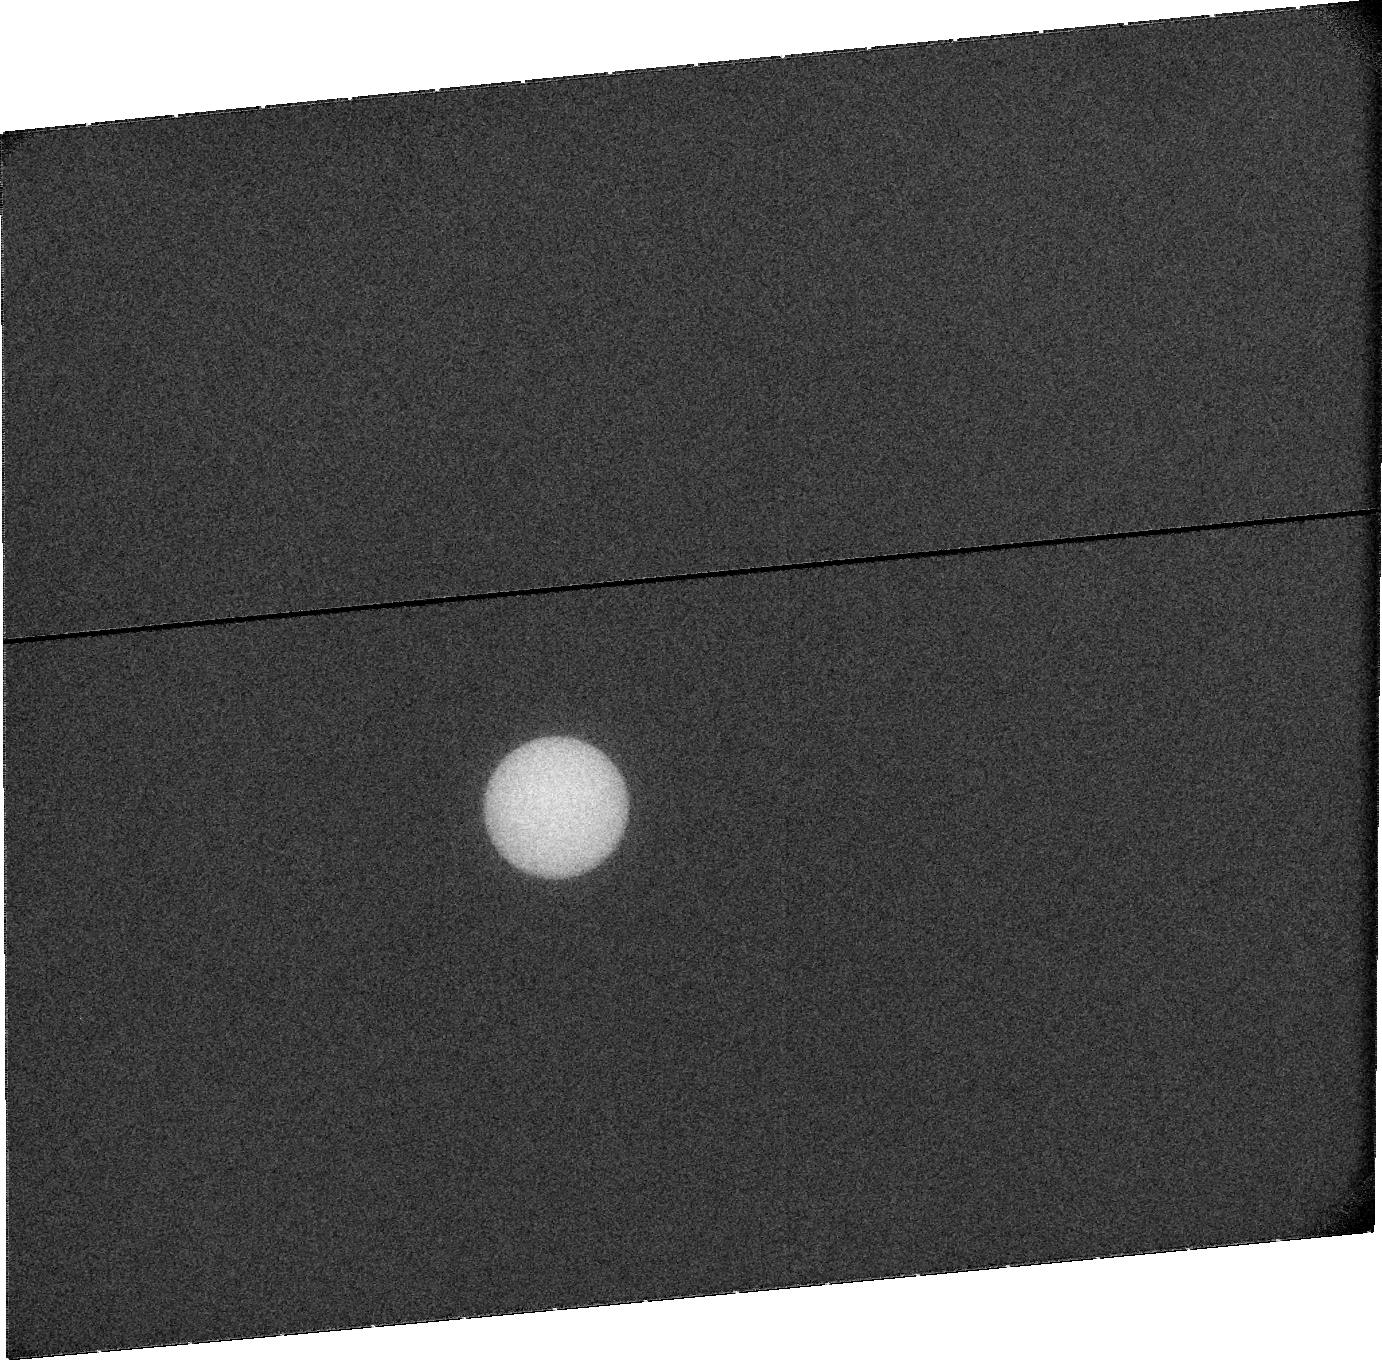
Target: URANUS. Instrument: ACS/SBC. Filter: F115LP. Exposure: 20 min. Observation ID: jbrx11020

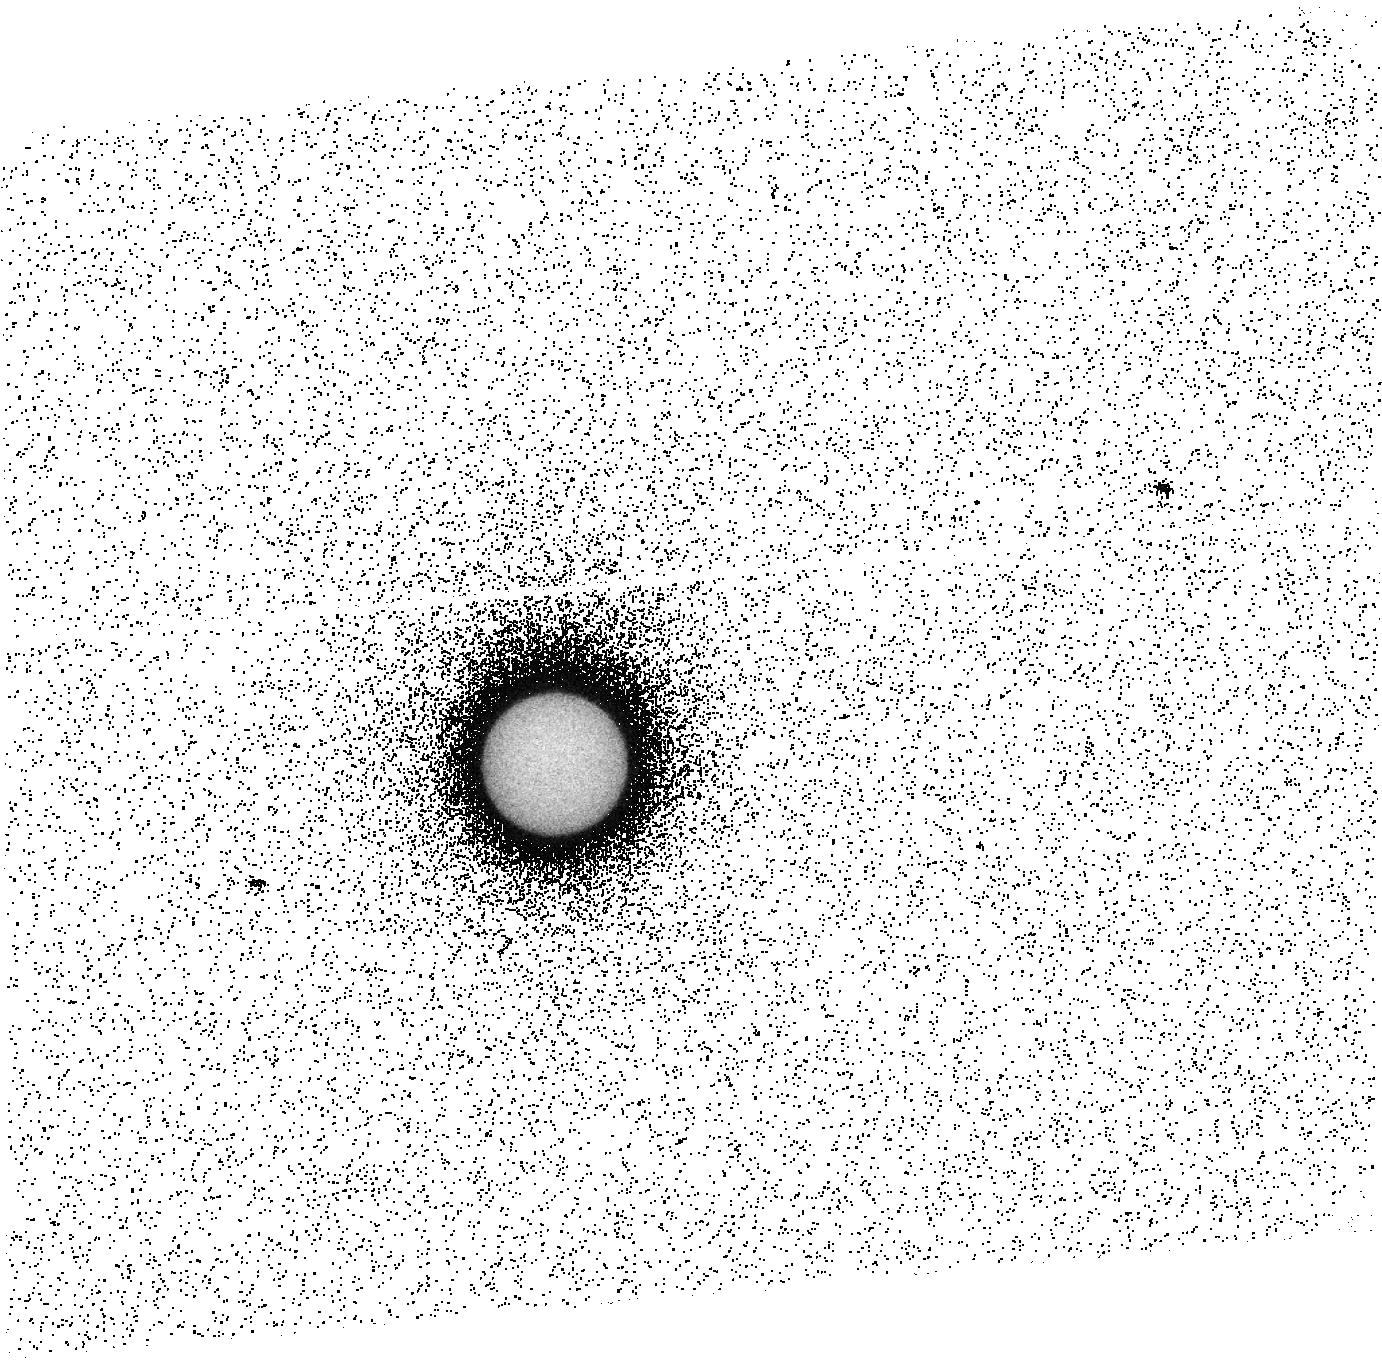
Target: URANUS. Instrument: ACS/SBC. Filter: F140LP. Exposure: 15 min. Observation ID: jbrx05010

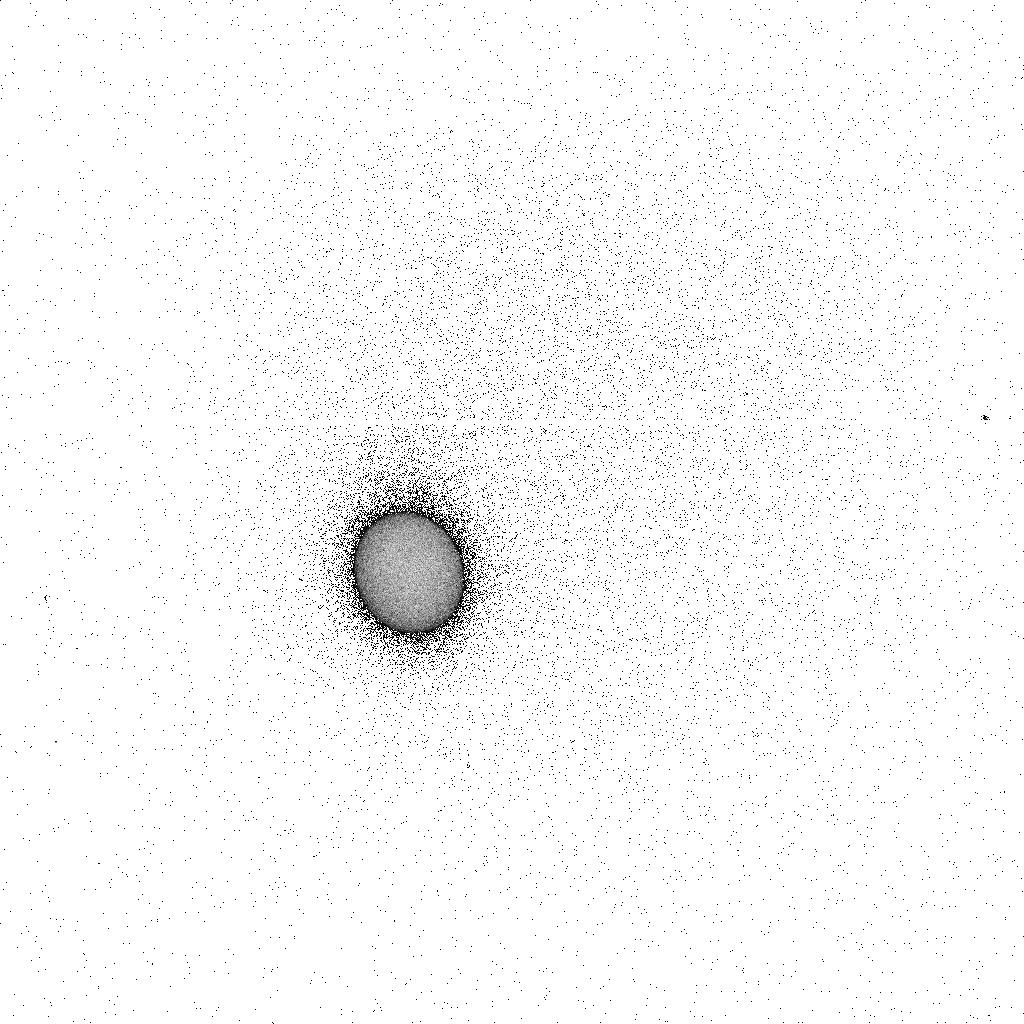
Target: URANUS. Instrument: ACS/SBC. Filter: F165LP. Exposure: 6 min. Observation ID: jbrx07k7q

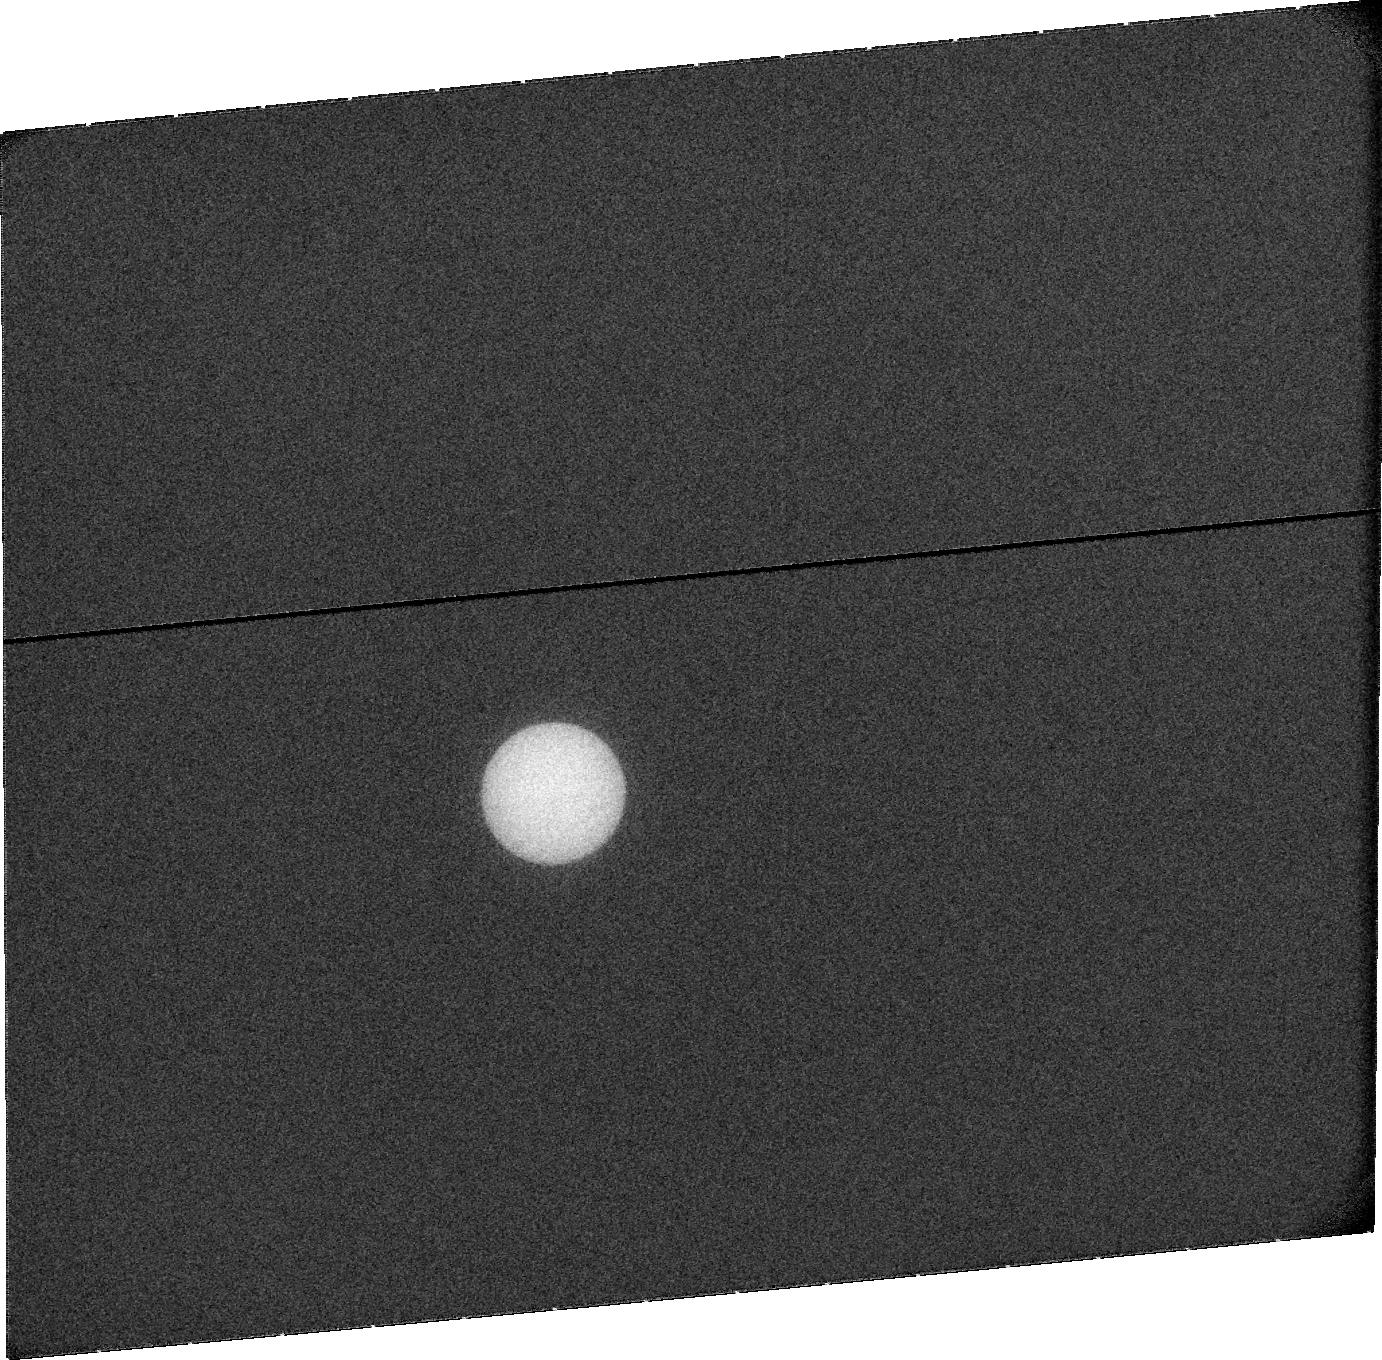
Target: URANUS. Instrument: ACS/SBC. Filter: F115LP. Exposure: 20 min. Observation ID: jbrx13020

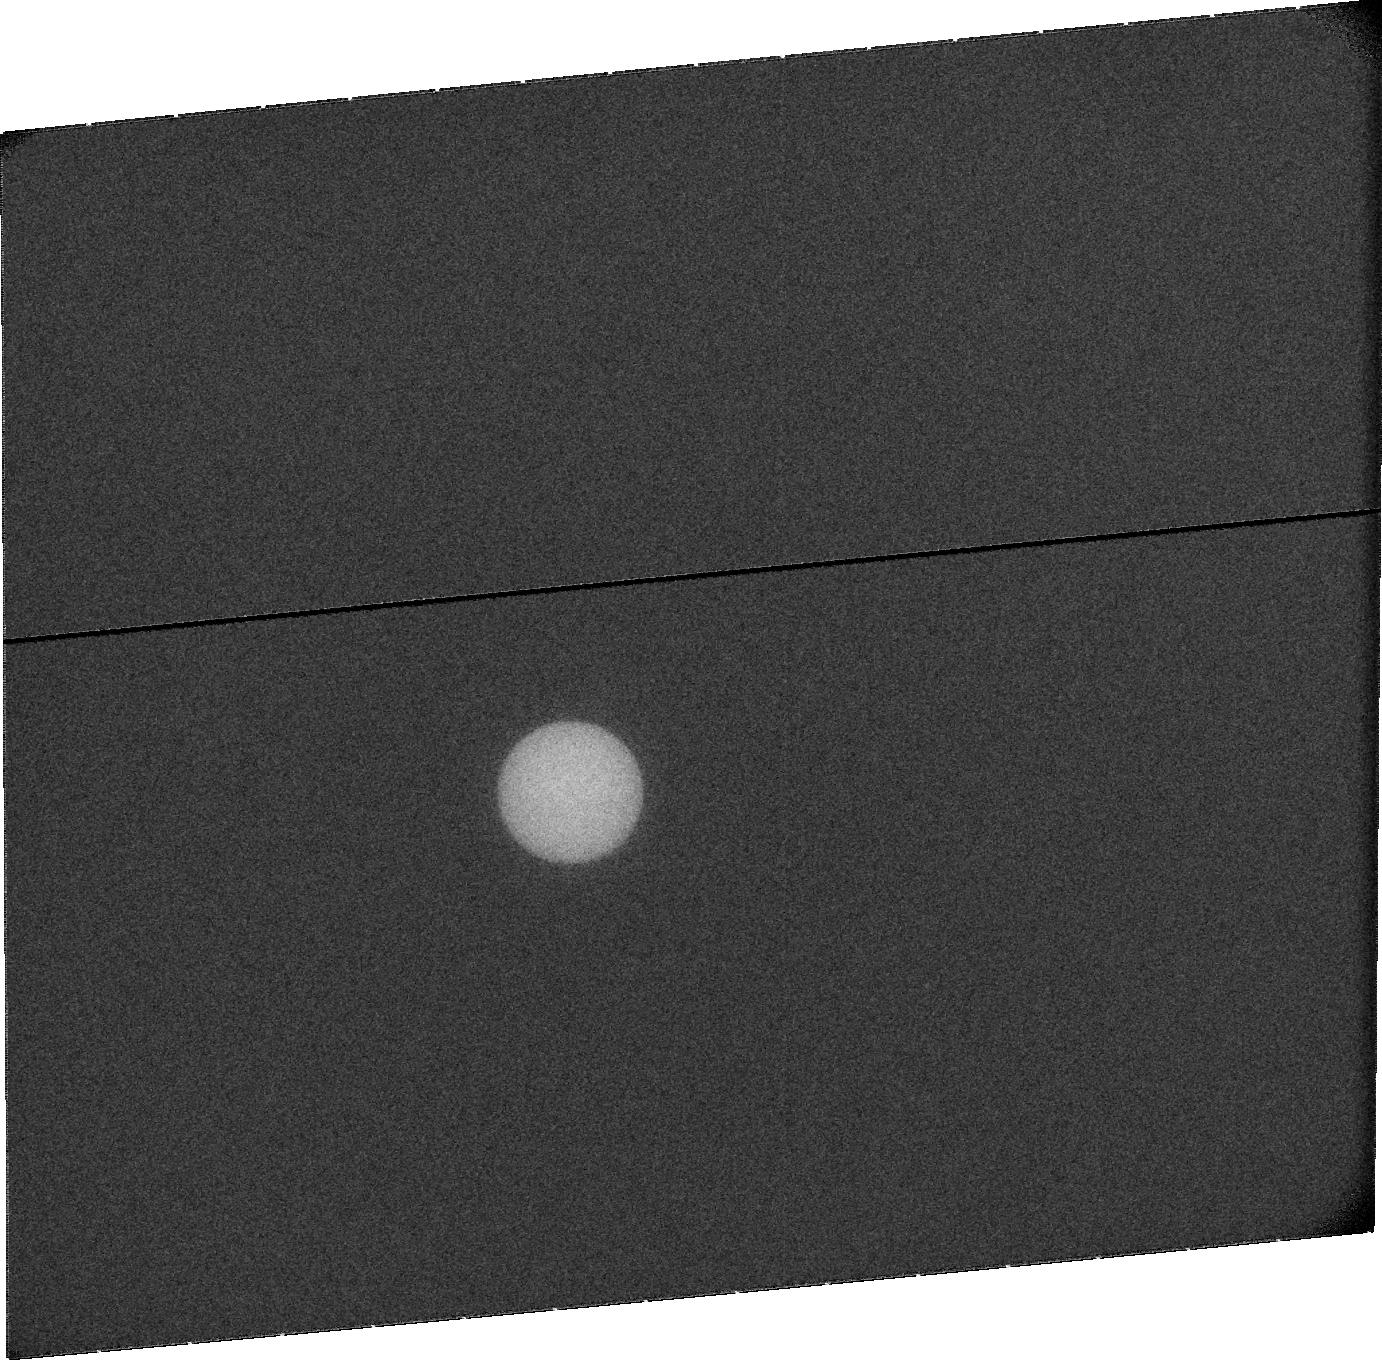
Target: URANUS. Instrument: ACS/SBC. Filter: F115LP. Exposure: 20 min. Observation ID: jbrx01020

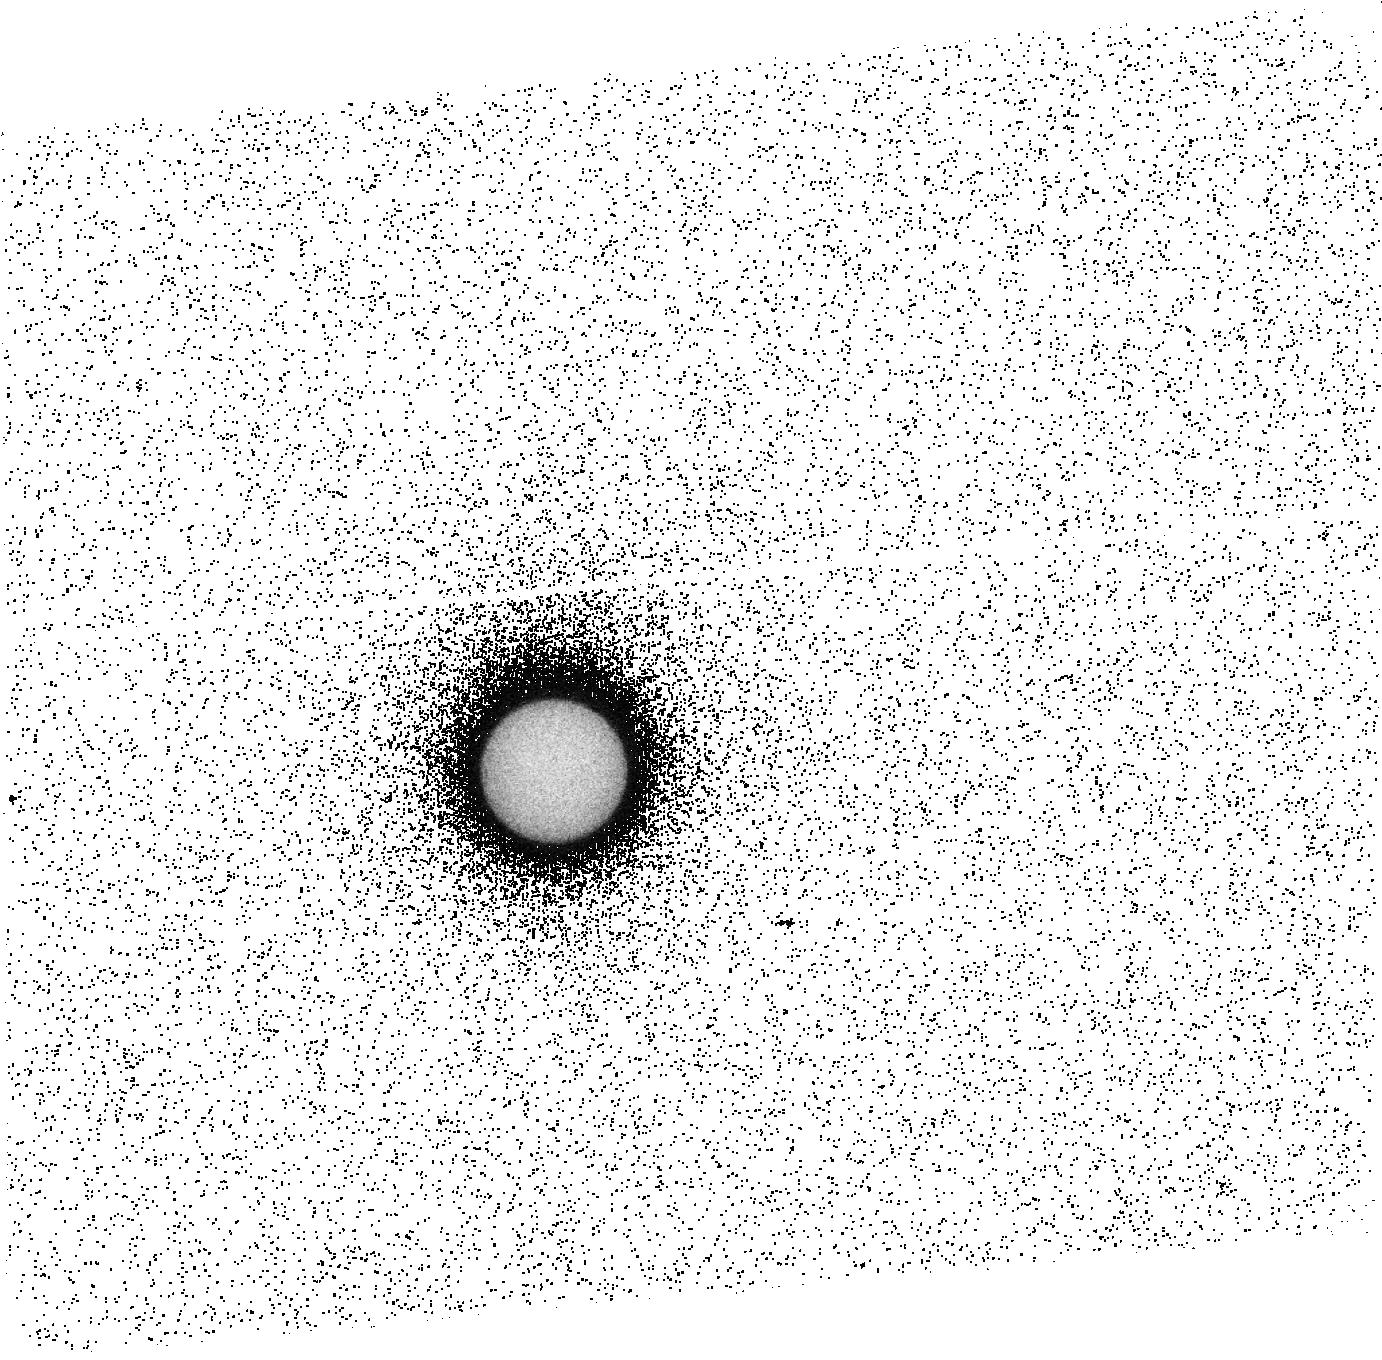
Target: URANUS. Instrument: ACS/SBC. Filter: F140LP. Exposure: 15 min. Observation ID: jbrx03010

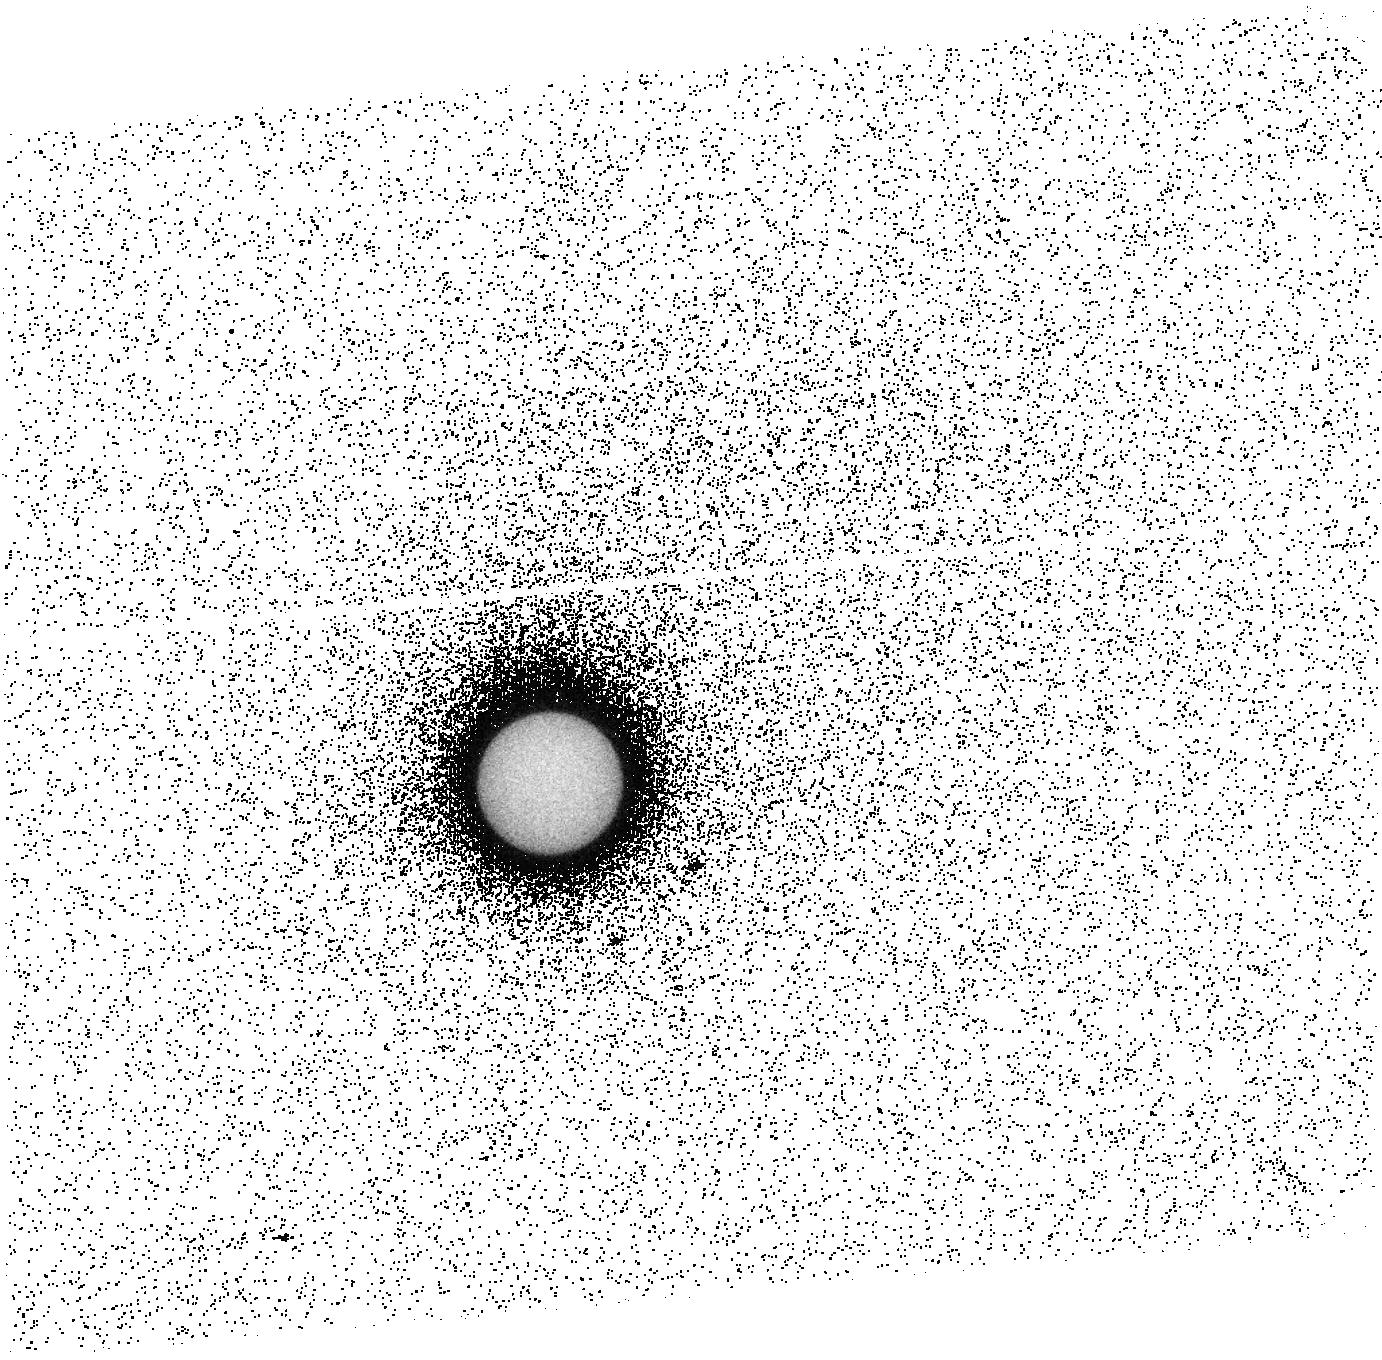
Target: URANUS. Instrument: ACS/SBC. Filter: F140LP. Exposure: 15 min. Observation ID: jbrx09010

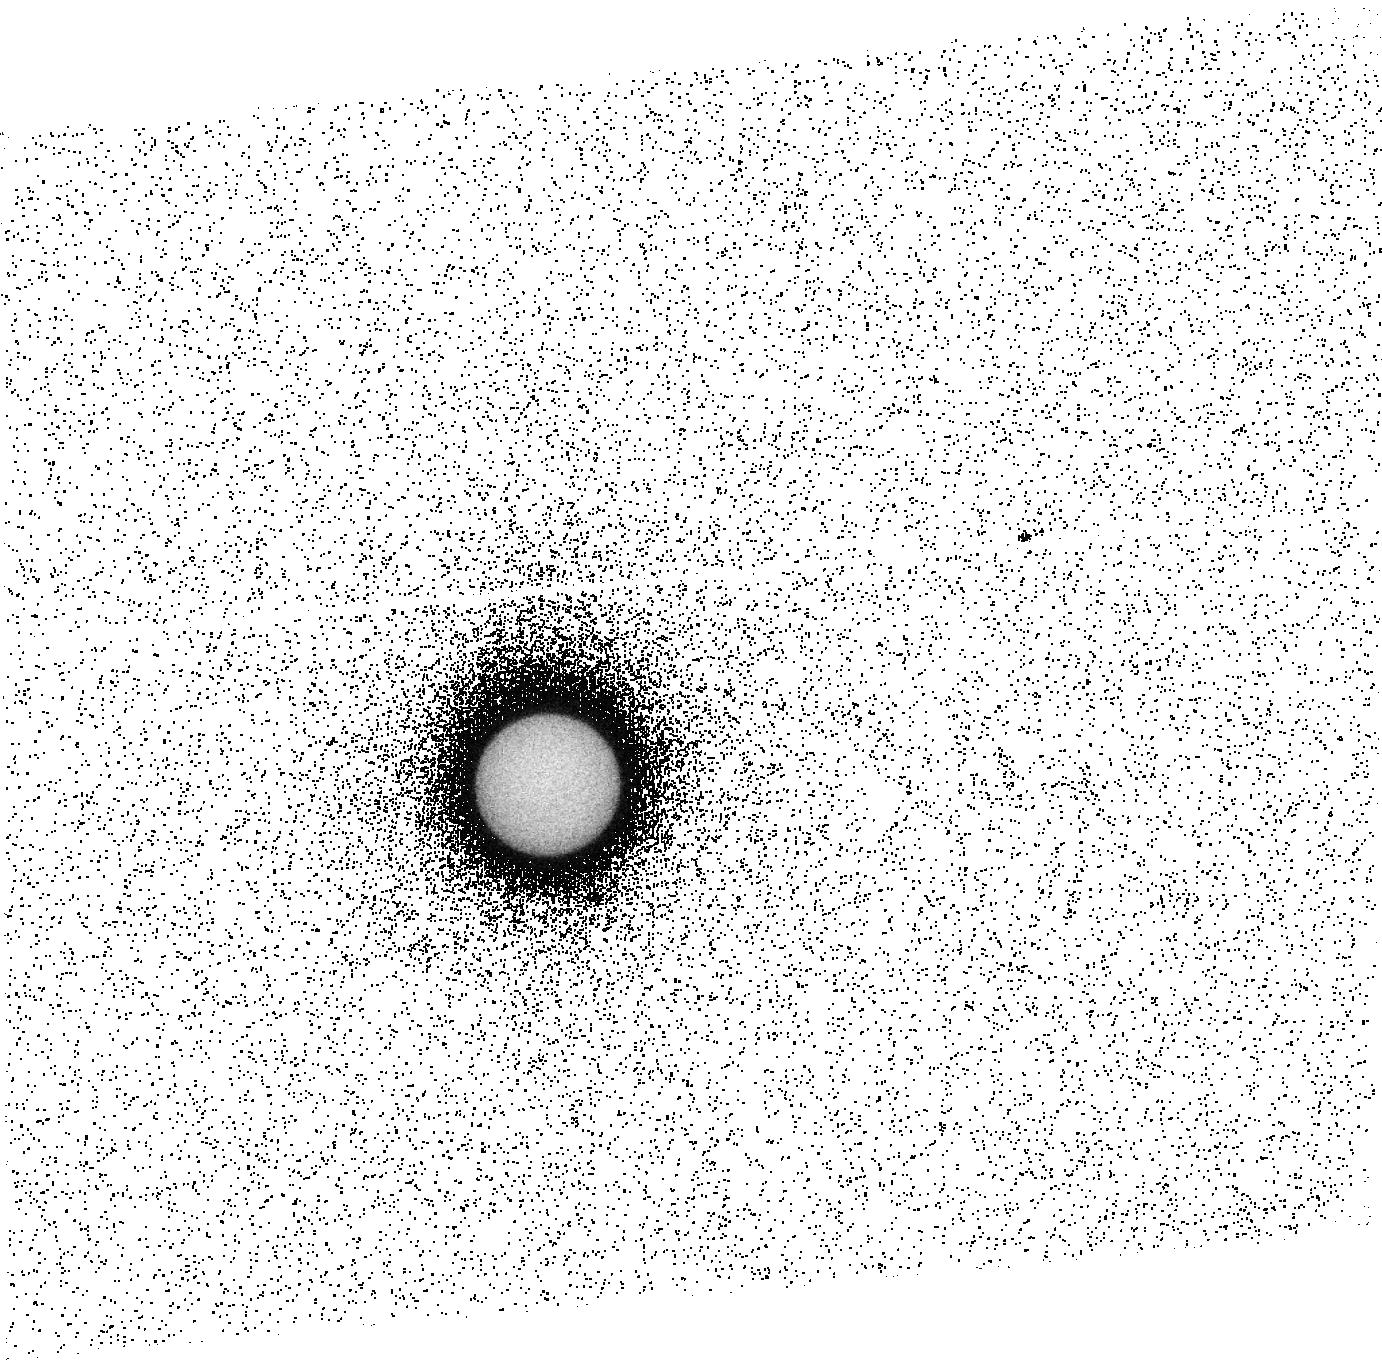
Target: URANUS. Instrument: ACS/SBC. Filter: F140LP. Exposure: 15 min. Observation ID: jbrx11010

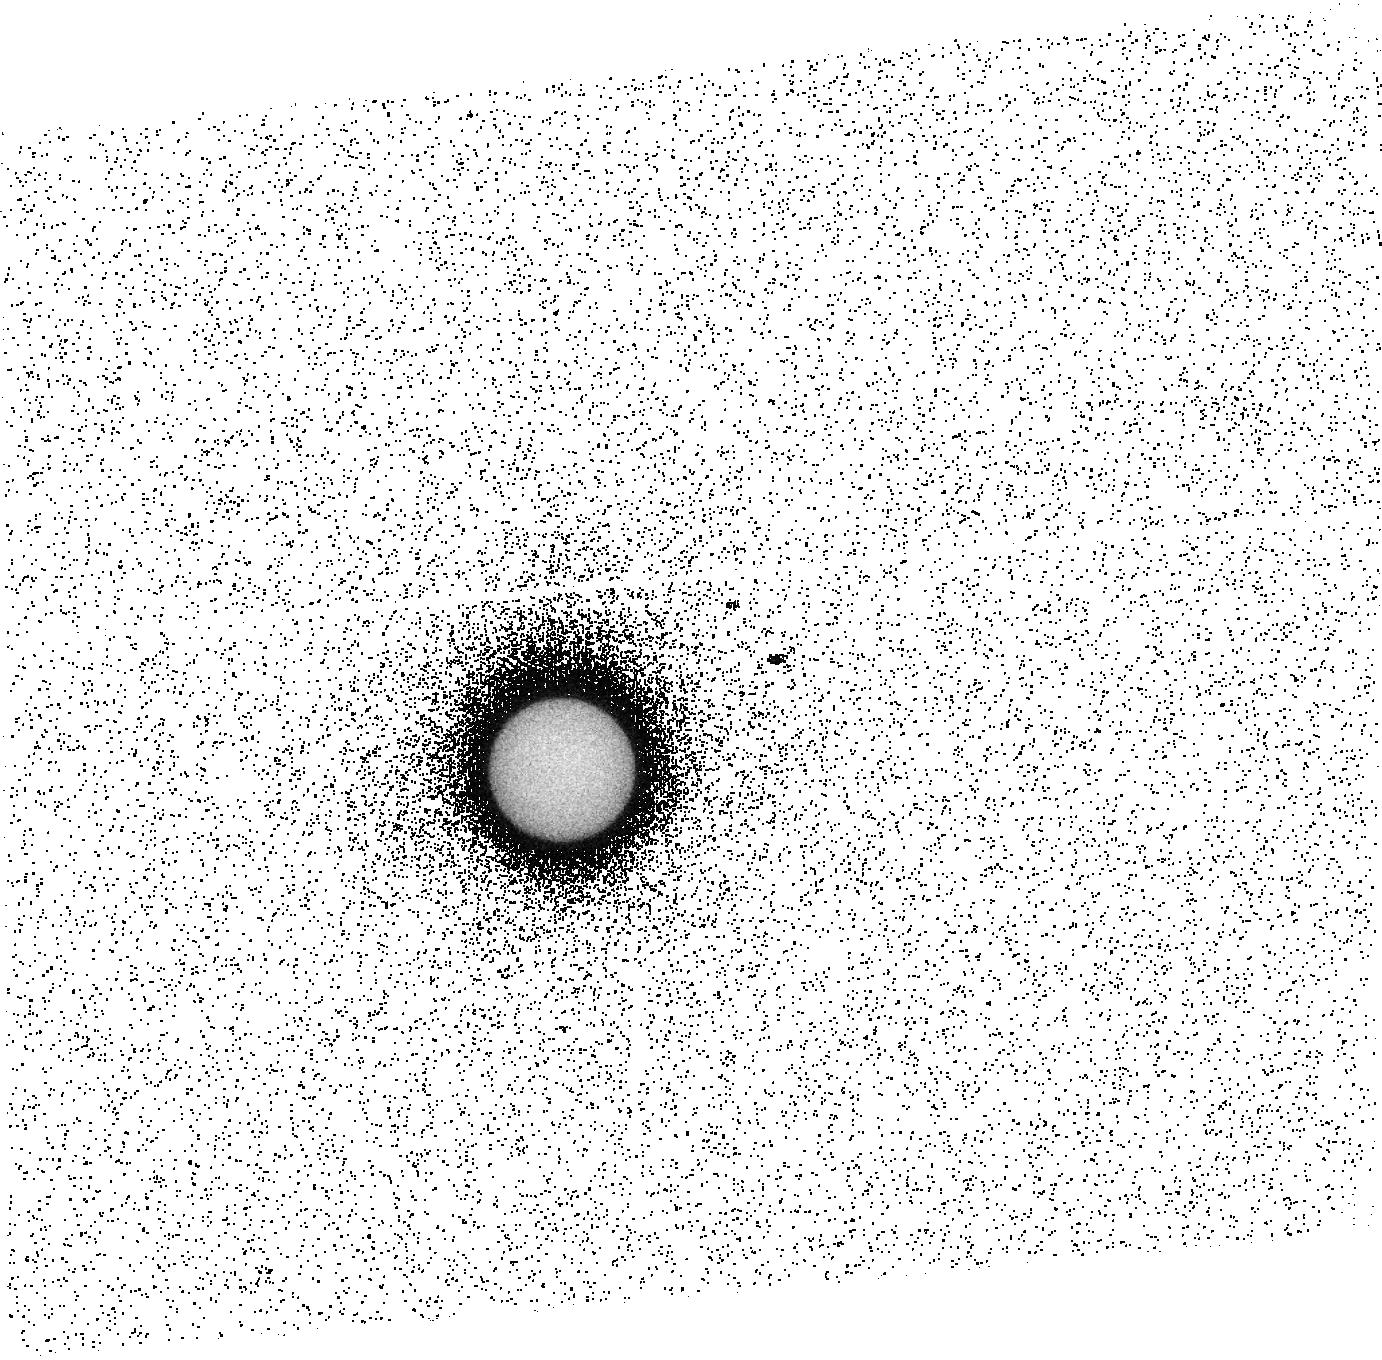
Target: URANUS. Instrument: ACS/SBC. Filter: F140LP. Exposure: 15 min. Observation ID: jbrx01010

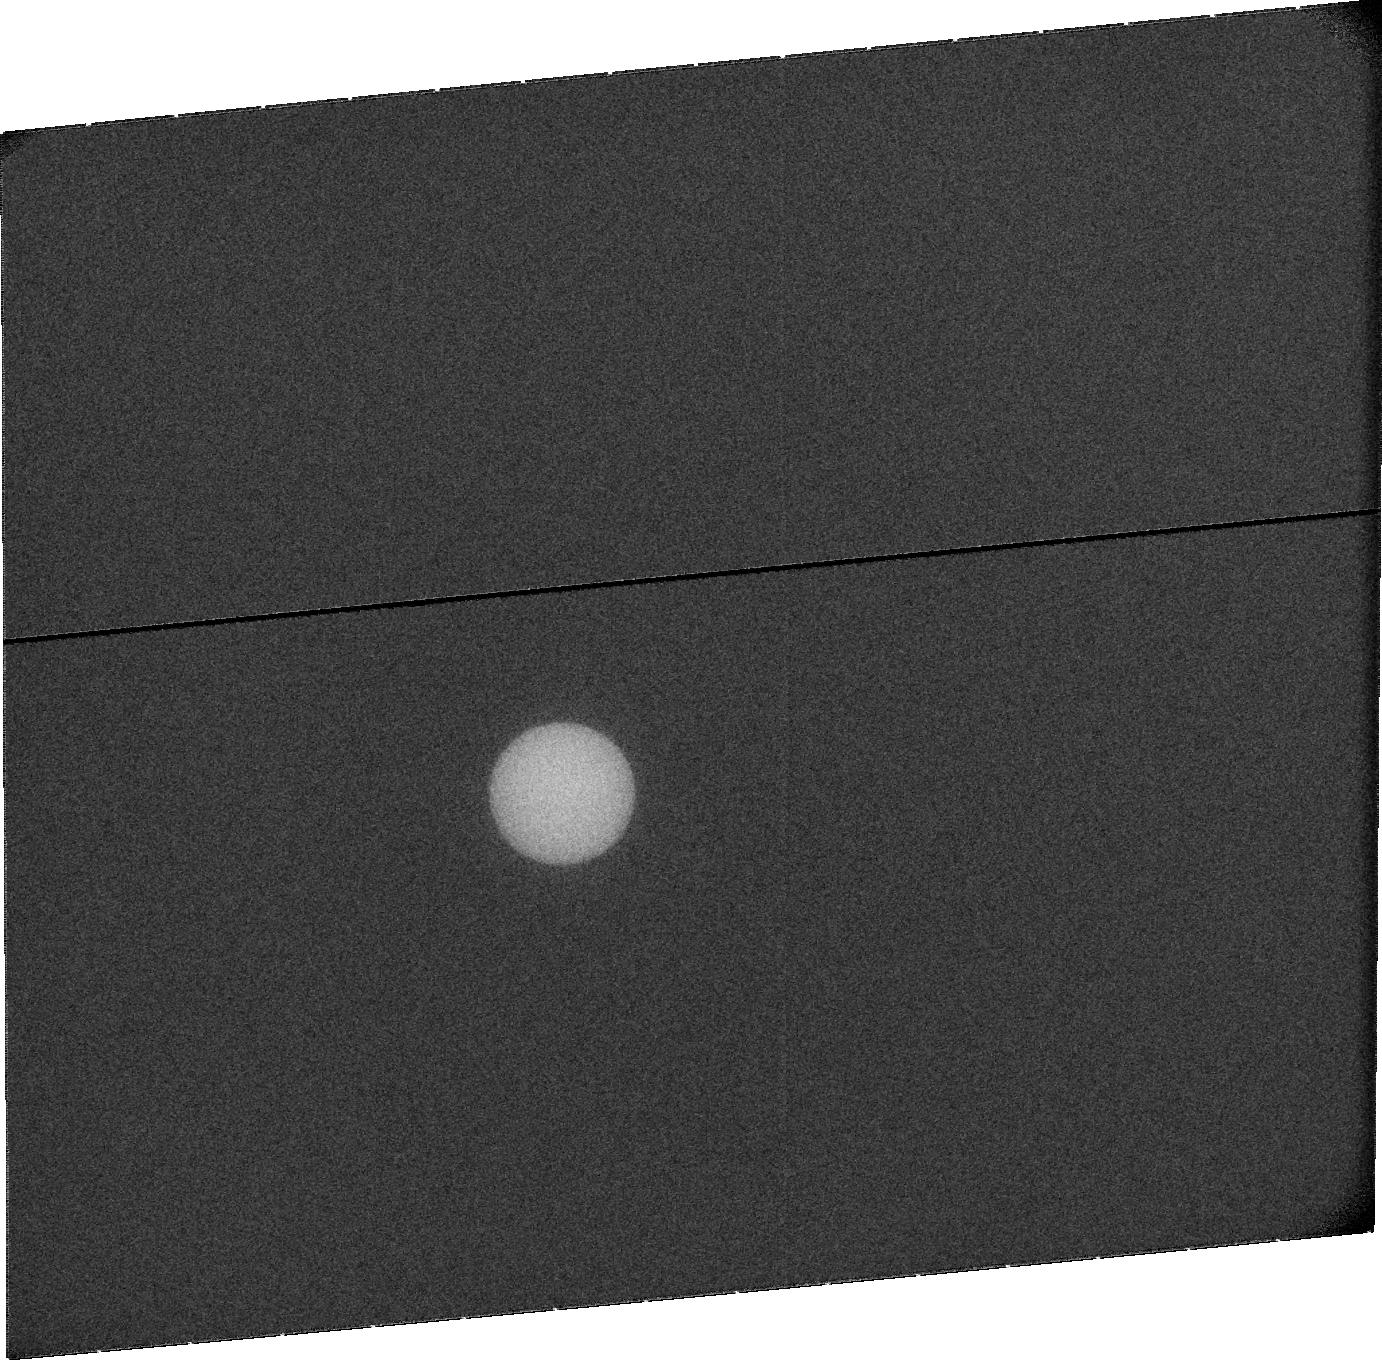
Target: URANUS. Instrument: ACS/SBC. Filter: F115LP. Exposure: 20 min. Observation ID: jbrx03020

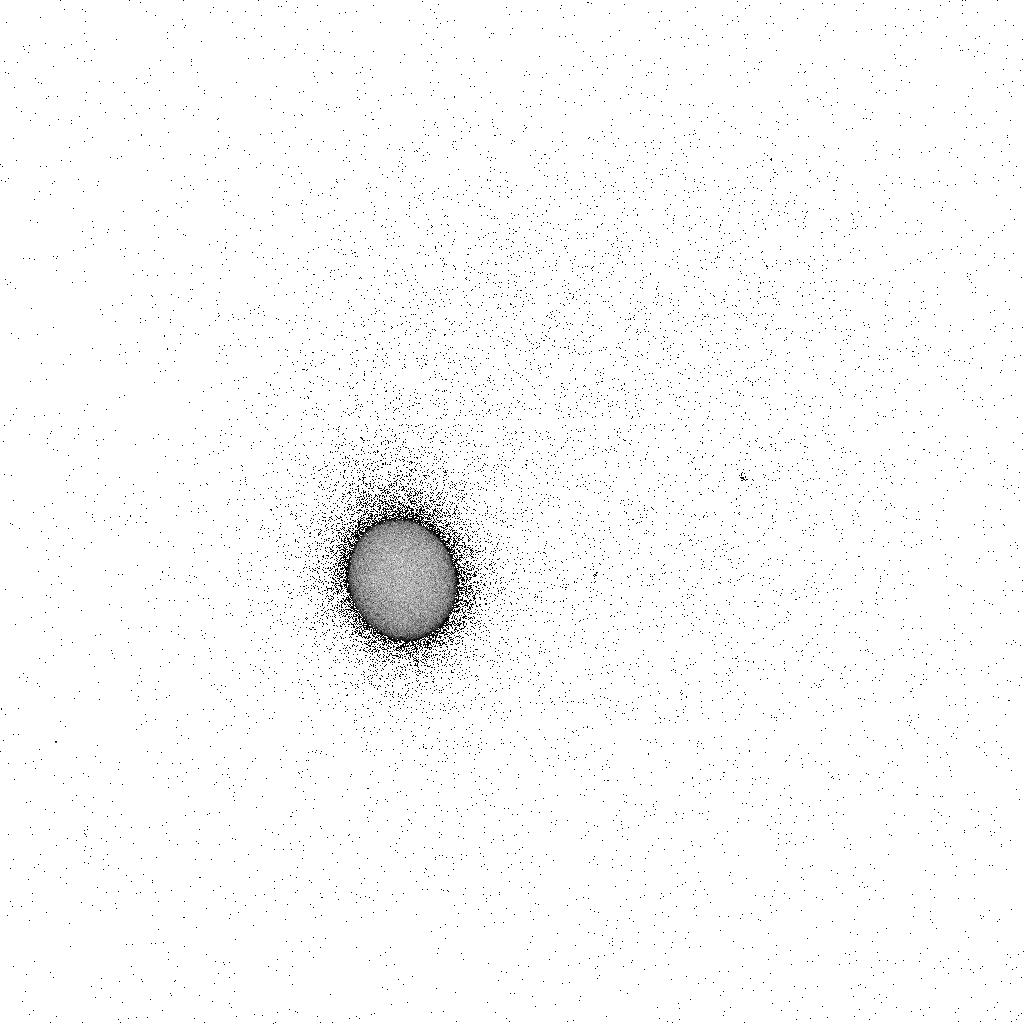
Target: URANUS. Instrument: ACS/SBC. Filter: F165LP. Exposure: 6 min. Observation ID: jbrx13imq

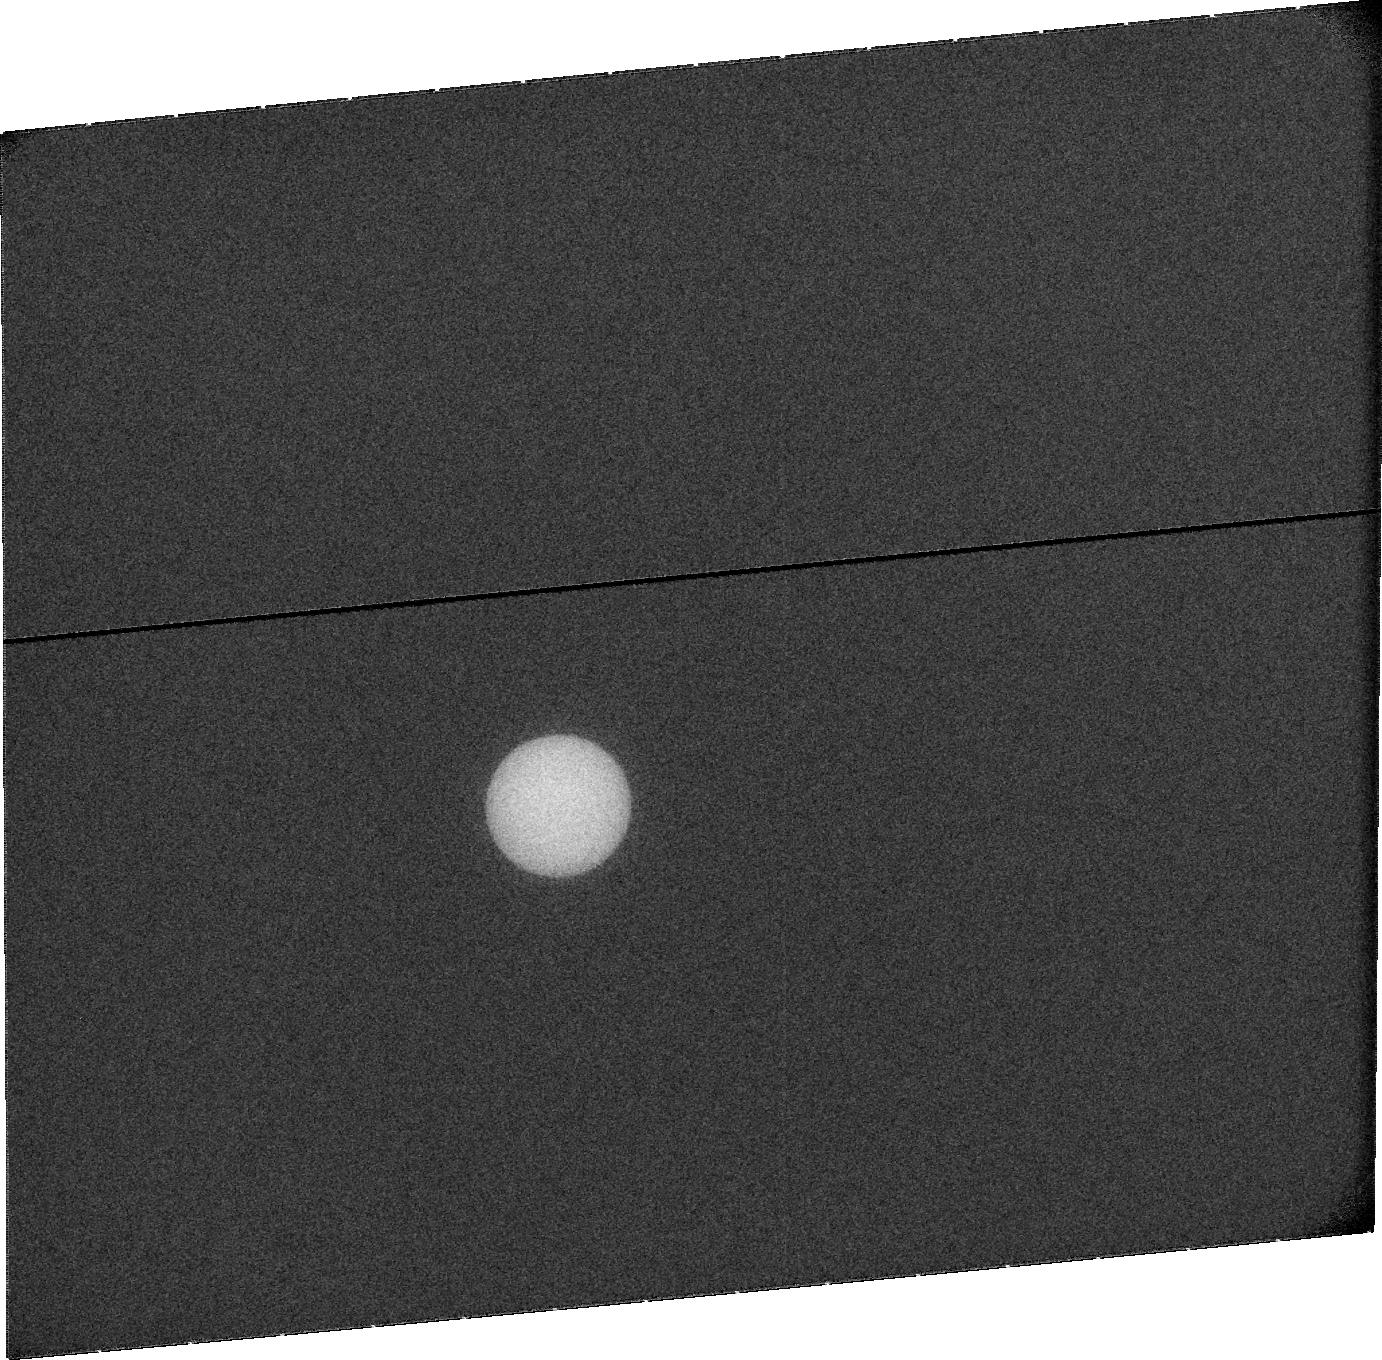
Target: URANUS. Instrument: ACS/SBC. Filter: F115LP. Exposure: 20 min. Observation ID: jbrx09020

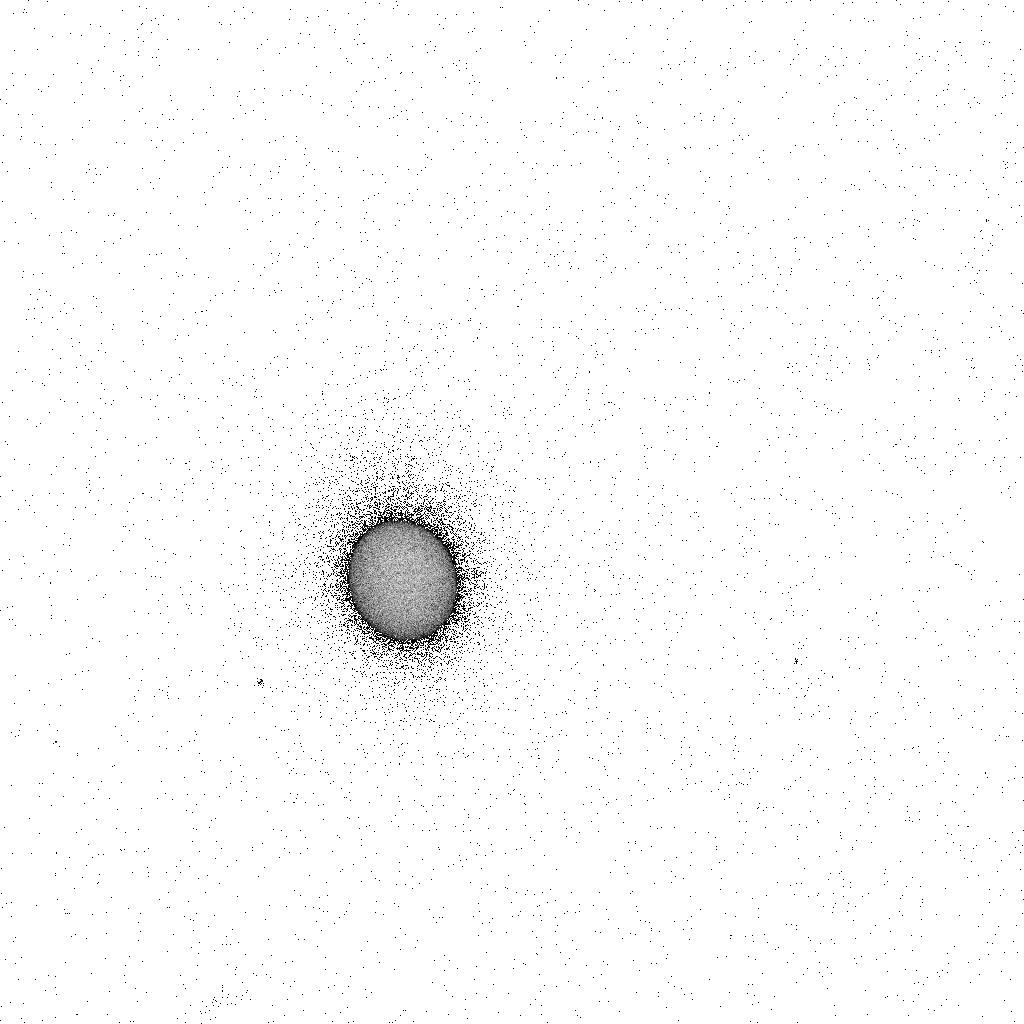
Target: URANUS. Instrument: ACS/SBC. Filter: F165LP. Exposure: 6 min. Observation ID: jbrx15pmq

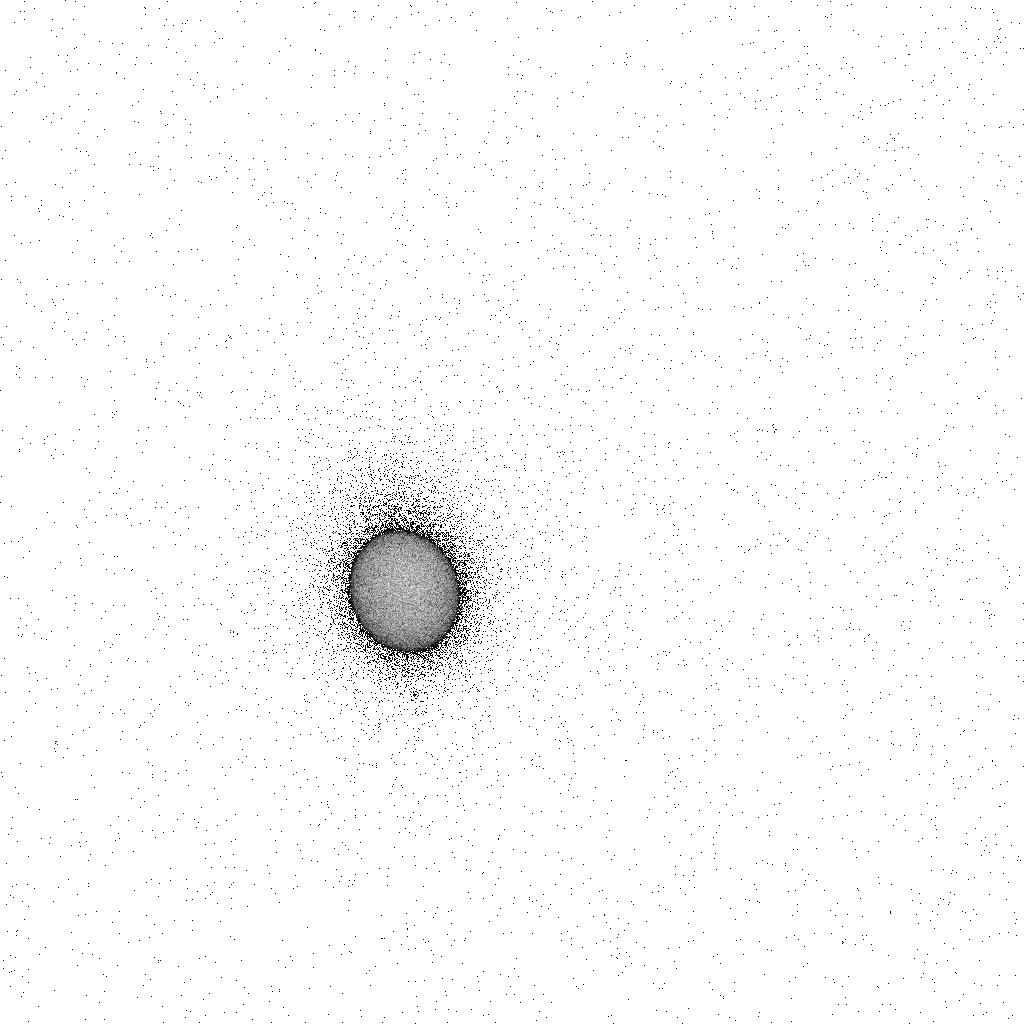
Target: URANUS. Instrument: ACS/SBC. Filter: F165LP. Exposure: 6 min. Observation ID: jbrx11y8q

HST STIS/ACS observations of the aurorae of Uranus during active solar wind conditions (PI: Lamy, Laurent)

The UV aurorae of Uranus, suspected in IUE observations (1982-1986), were only unambiguously identified during the Voyager 2 flyby (1986). Their peculiar properties relate to the atypical magnetosphere of Uranus, which is characteristic of ice giants. In contrast with the solstice configuration prevailing in the 1980s, that only allowed the northern magnetic pole to be visible from Earth, the situation is now radically different and near-equinoctial conditions allow views of both northern (N) and southern (S) poles transiting across the visible disc, implying a dynamic magnetospheric configuration that has never been studied. We therefore propose to re-attempt to observe the UV aurorae of Uranus with HST spectroscopic (STIS) and imaging (ACS) measurements. We will maximize the probability of detection by scheduling observations of Uranus during a solar wind shock interaction, known to activate auroral activity at other planets. Observations will be distributed over 14 days, centered on the predicted arrival time, and sampling all longitudes. They will characterize the UV aurorae, determine their brightness (and infer the energy of precipitating electrons), their location and their temporal variability up to half a solar rotation. Importantly, it will also permit us to retrieve the rotational phase of the planet and update the rotation period (17.24h). Observations during an interplanetary shock and comparisons with Voyager 2 and previous unsucessful HST observations will finally provide the first insights into the sun/magnetosphere interaction, and highlight its difference with the interaction at the other known magnetospheres.